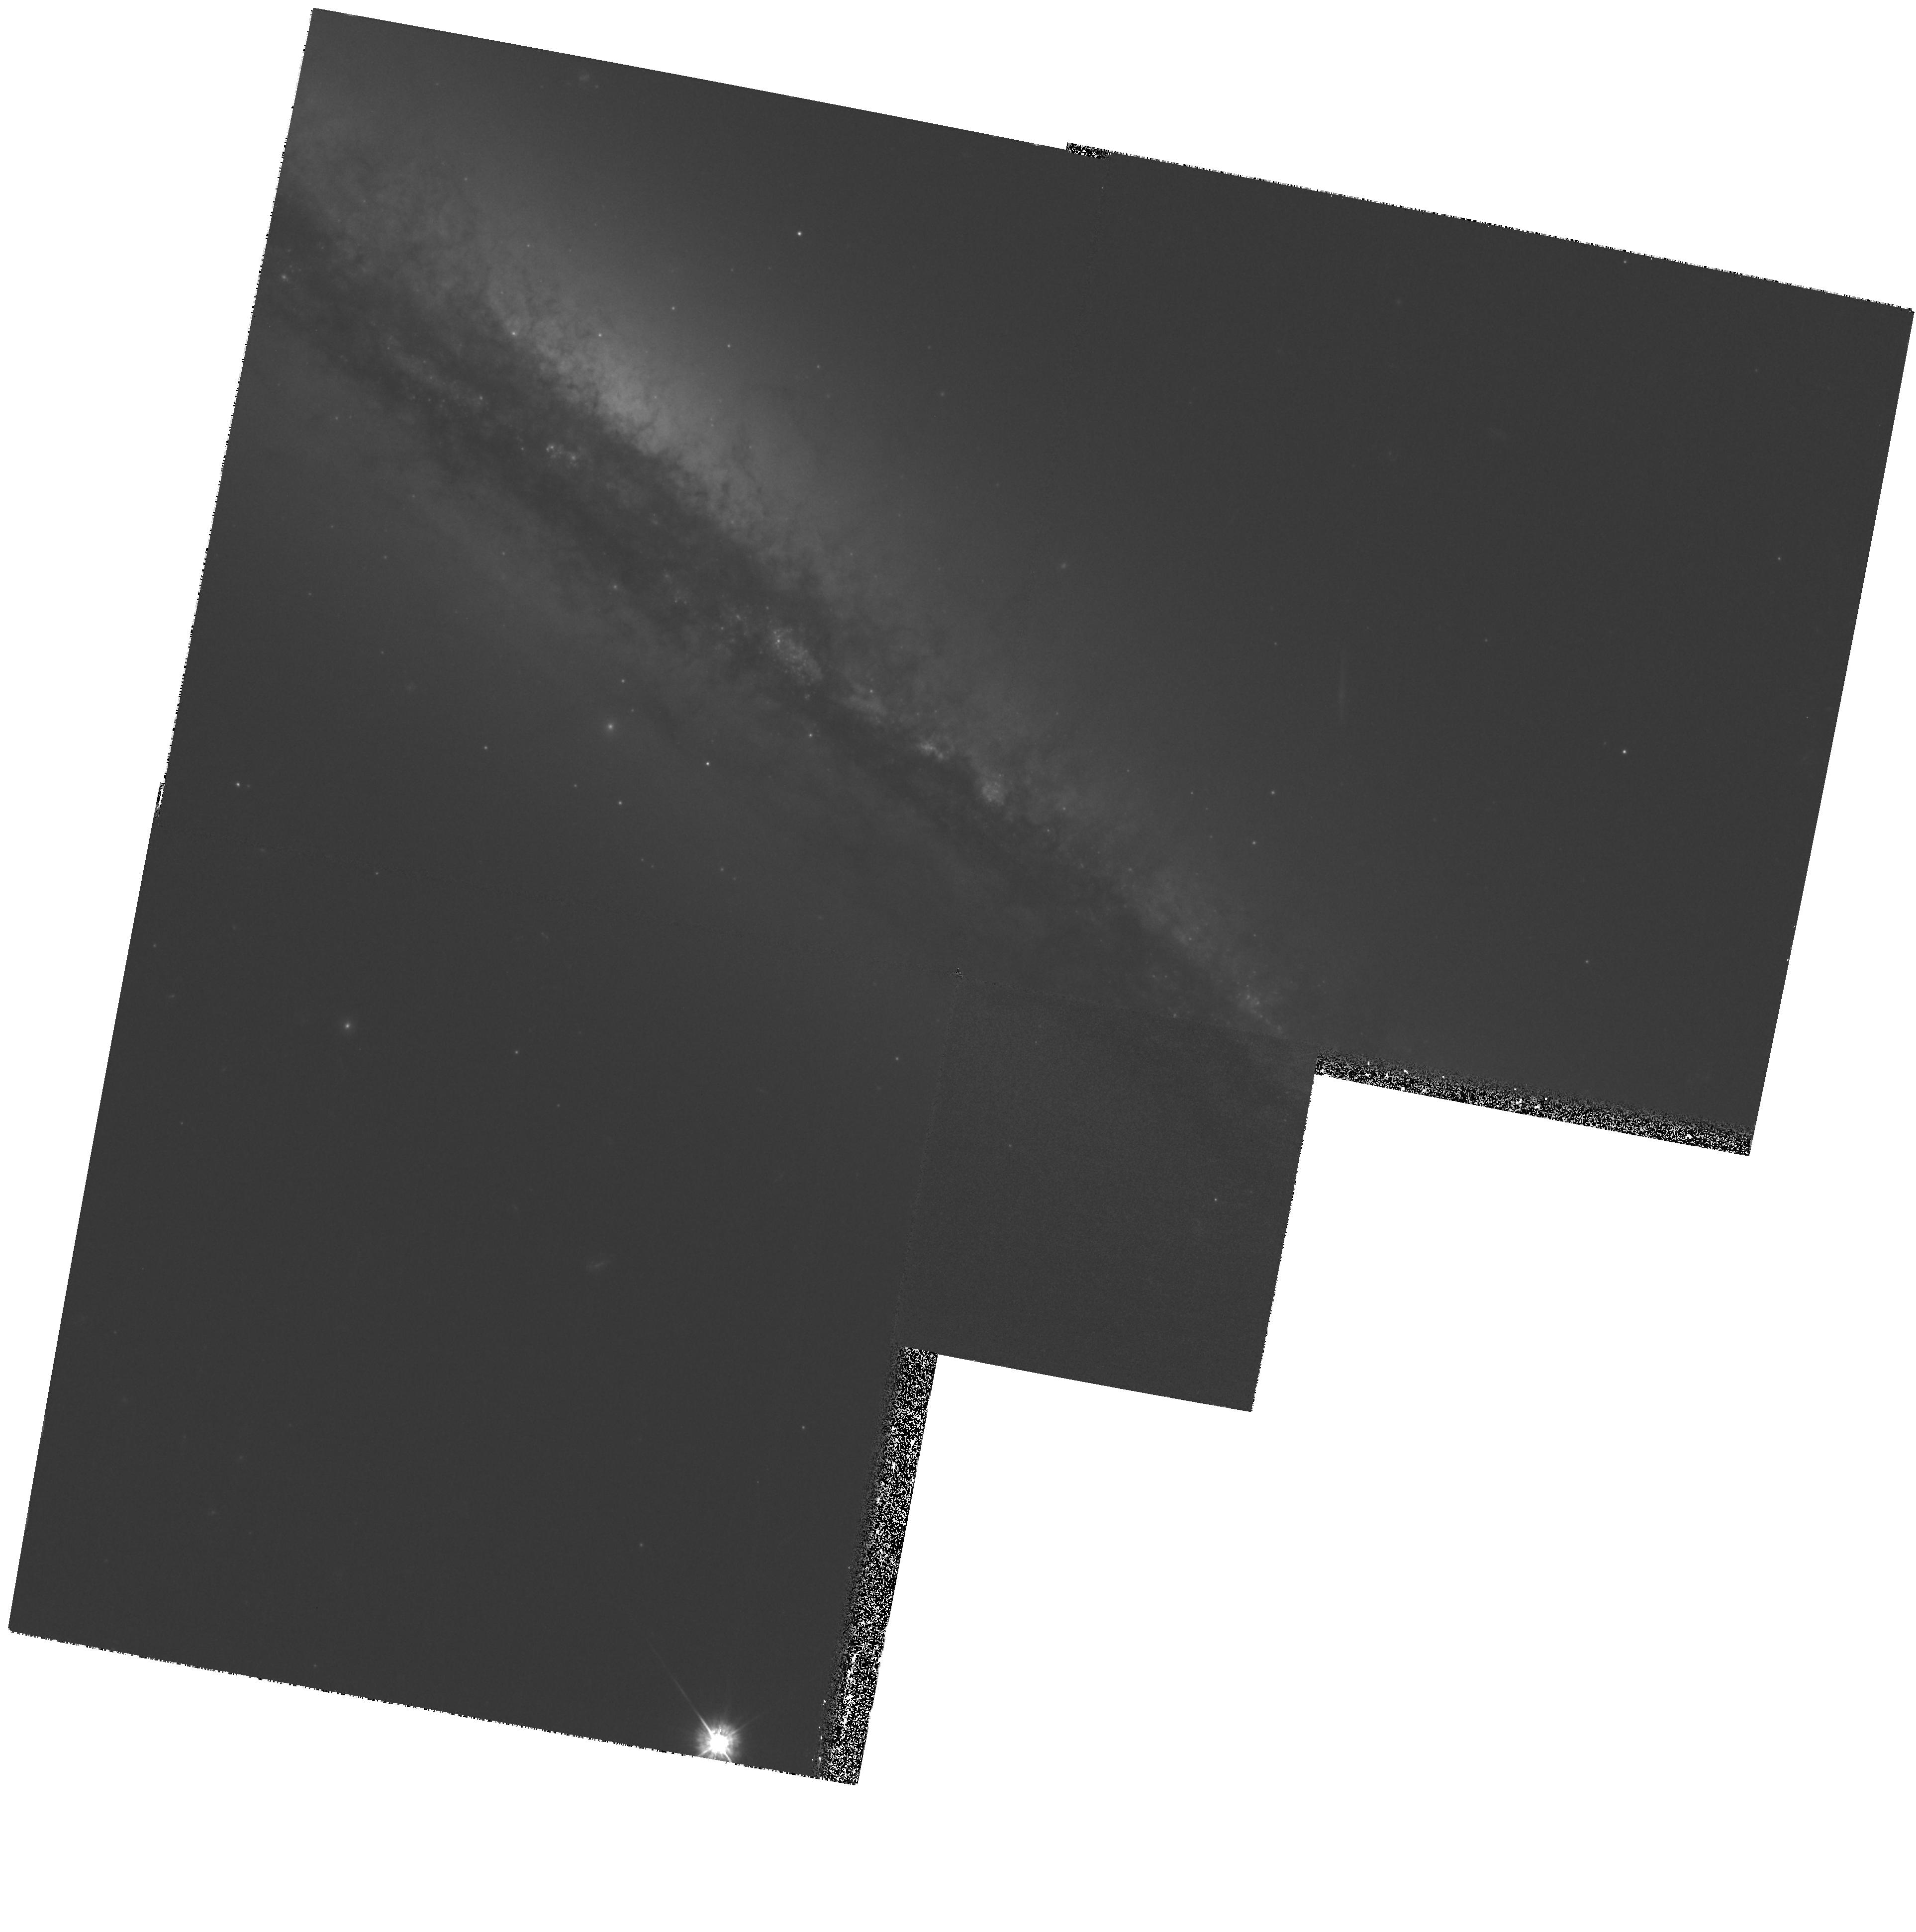
Target: NGC4217
Instrument: WFPC2/PC
Filter: F450W
Exposure: 1.1 h
Observation ID: hst_8242_03_wfpc2_pc_f450w_u5av03

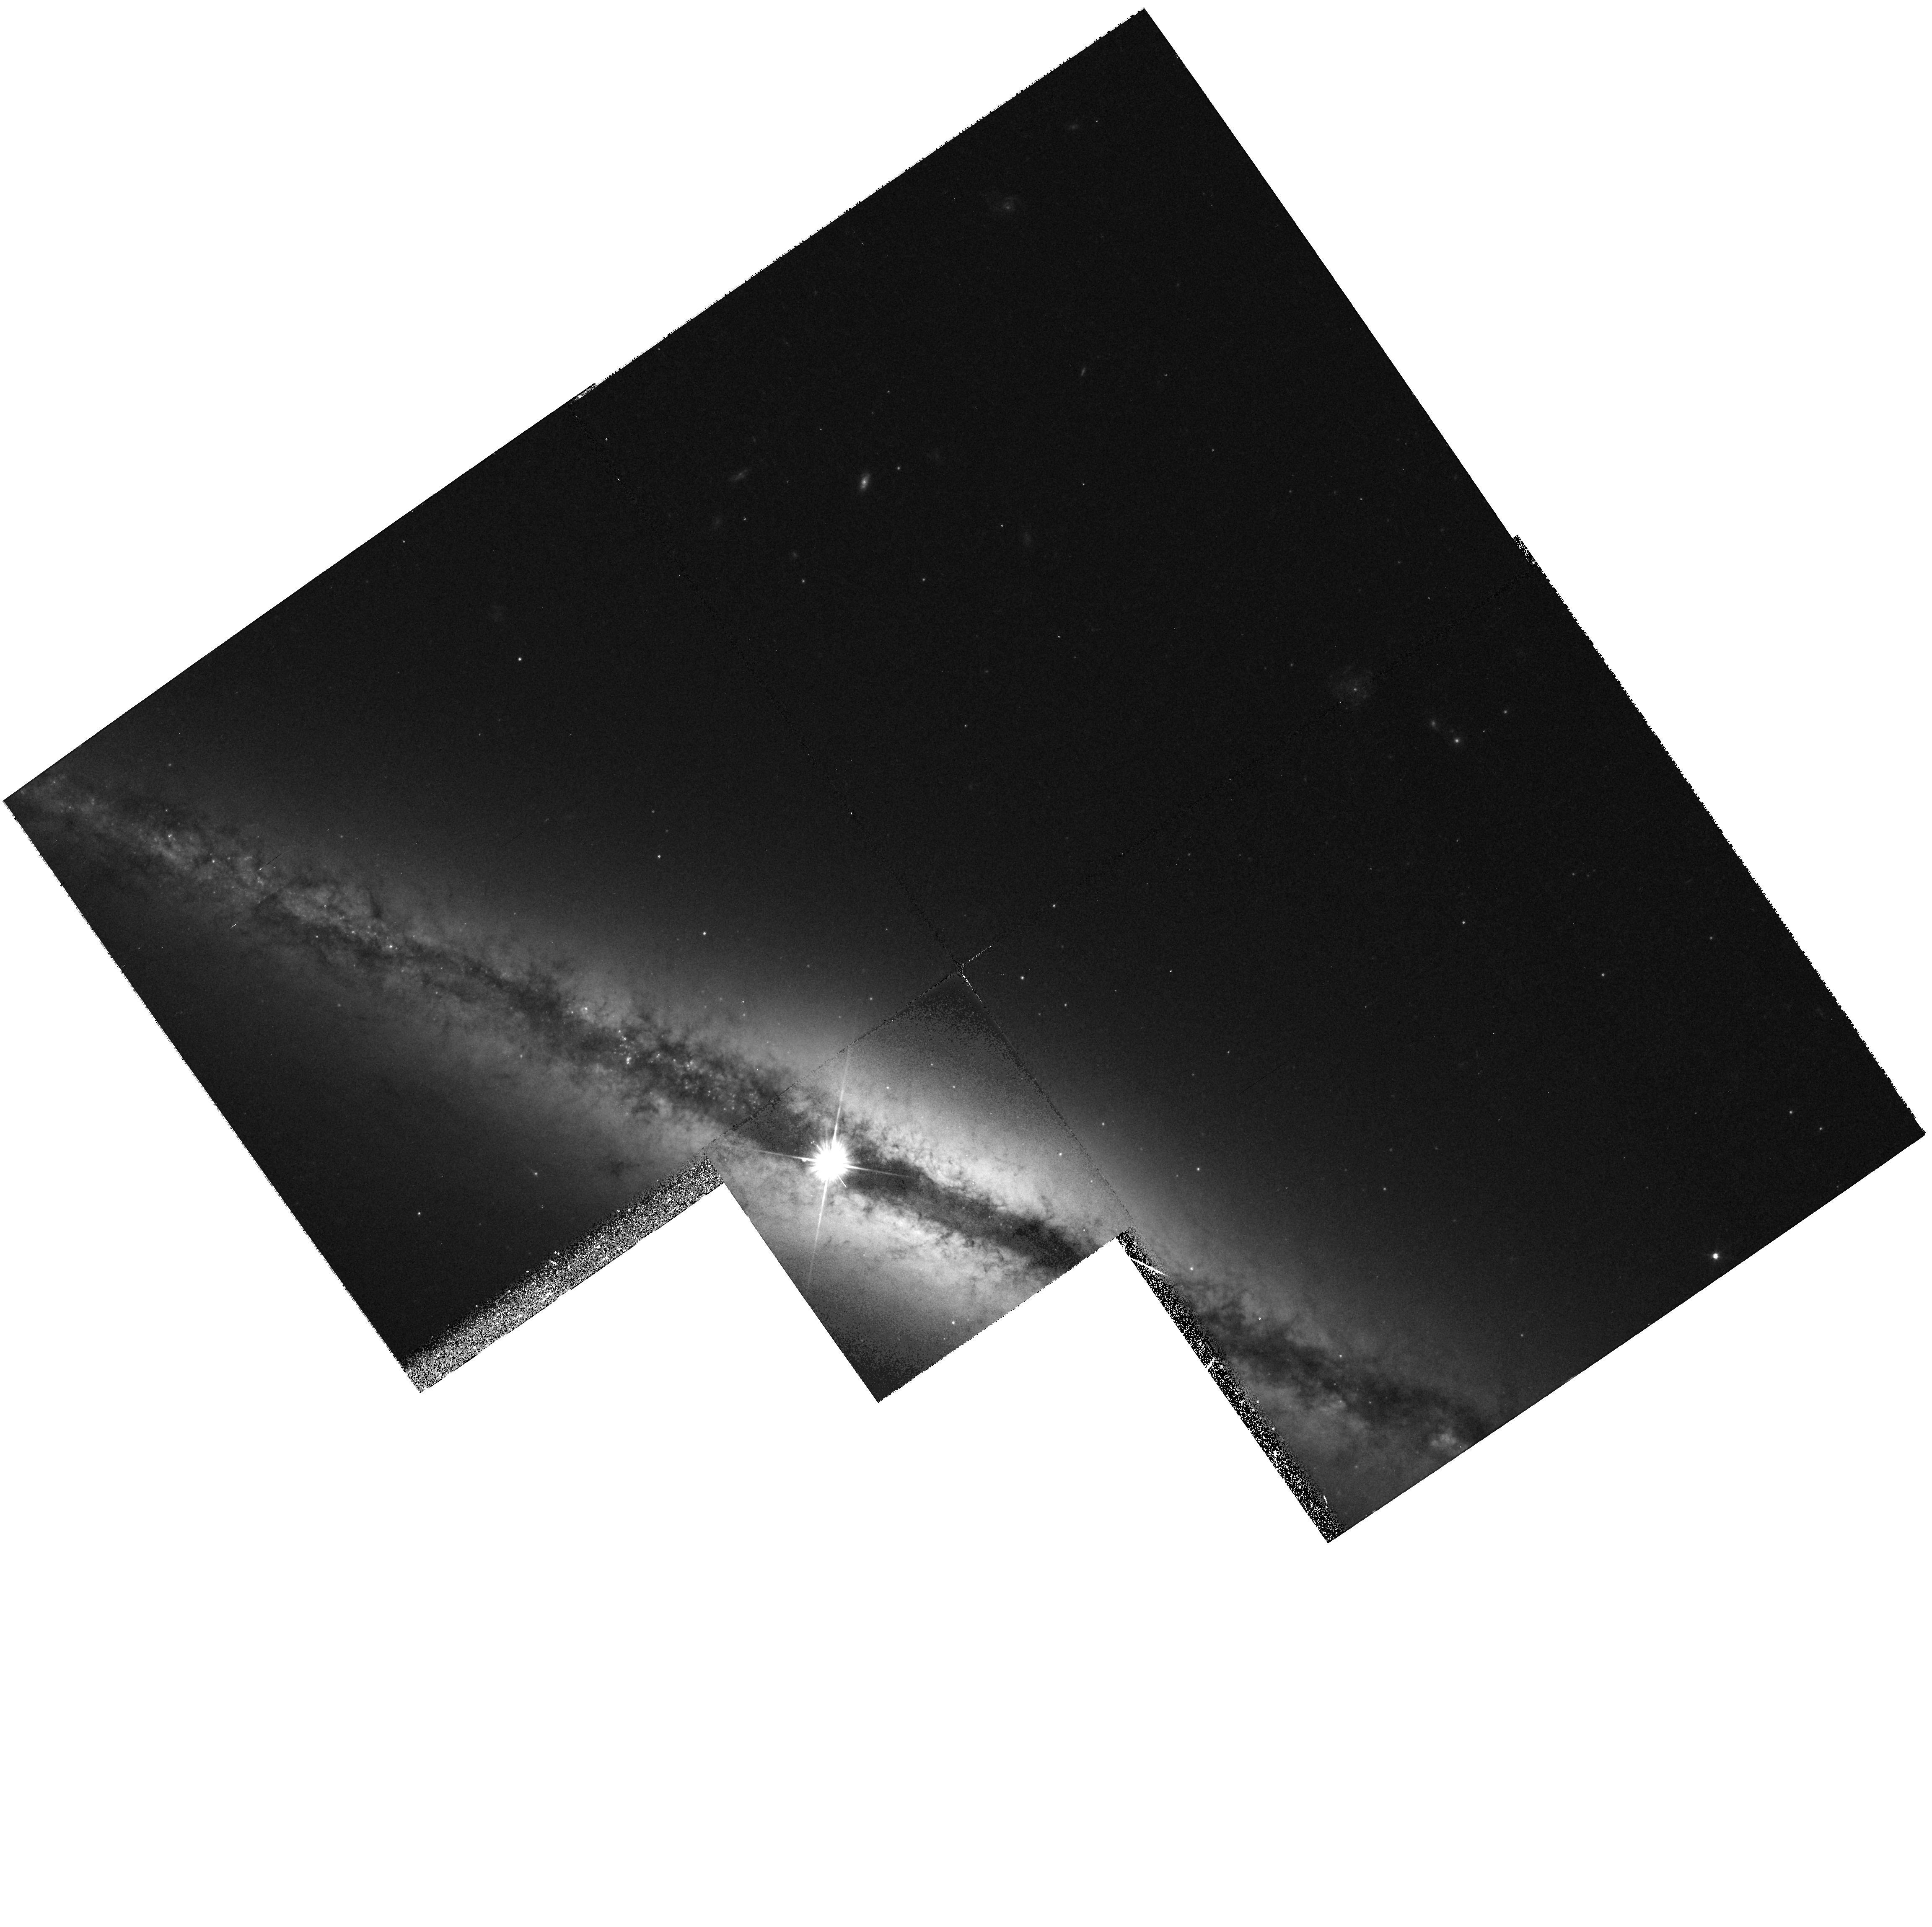
Target: NGC4013
Instrument: WFPC2/PC
Filter: F555W
Exposure: 17 min
Observation ID: hst_8242_04_wfpc2_pc_f555w_u5av04

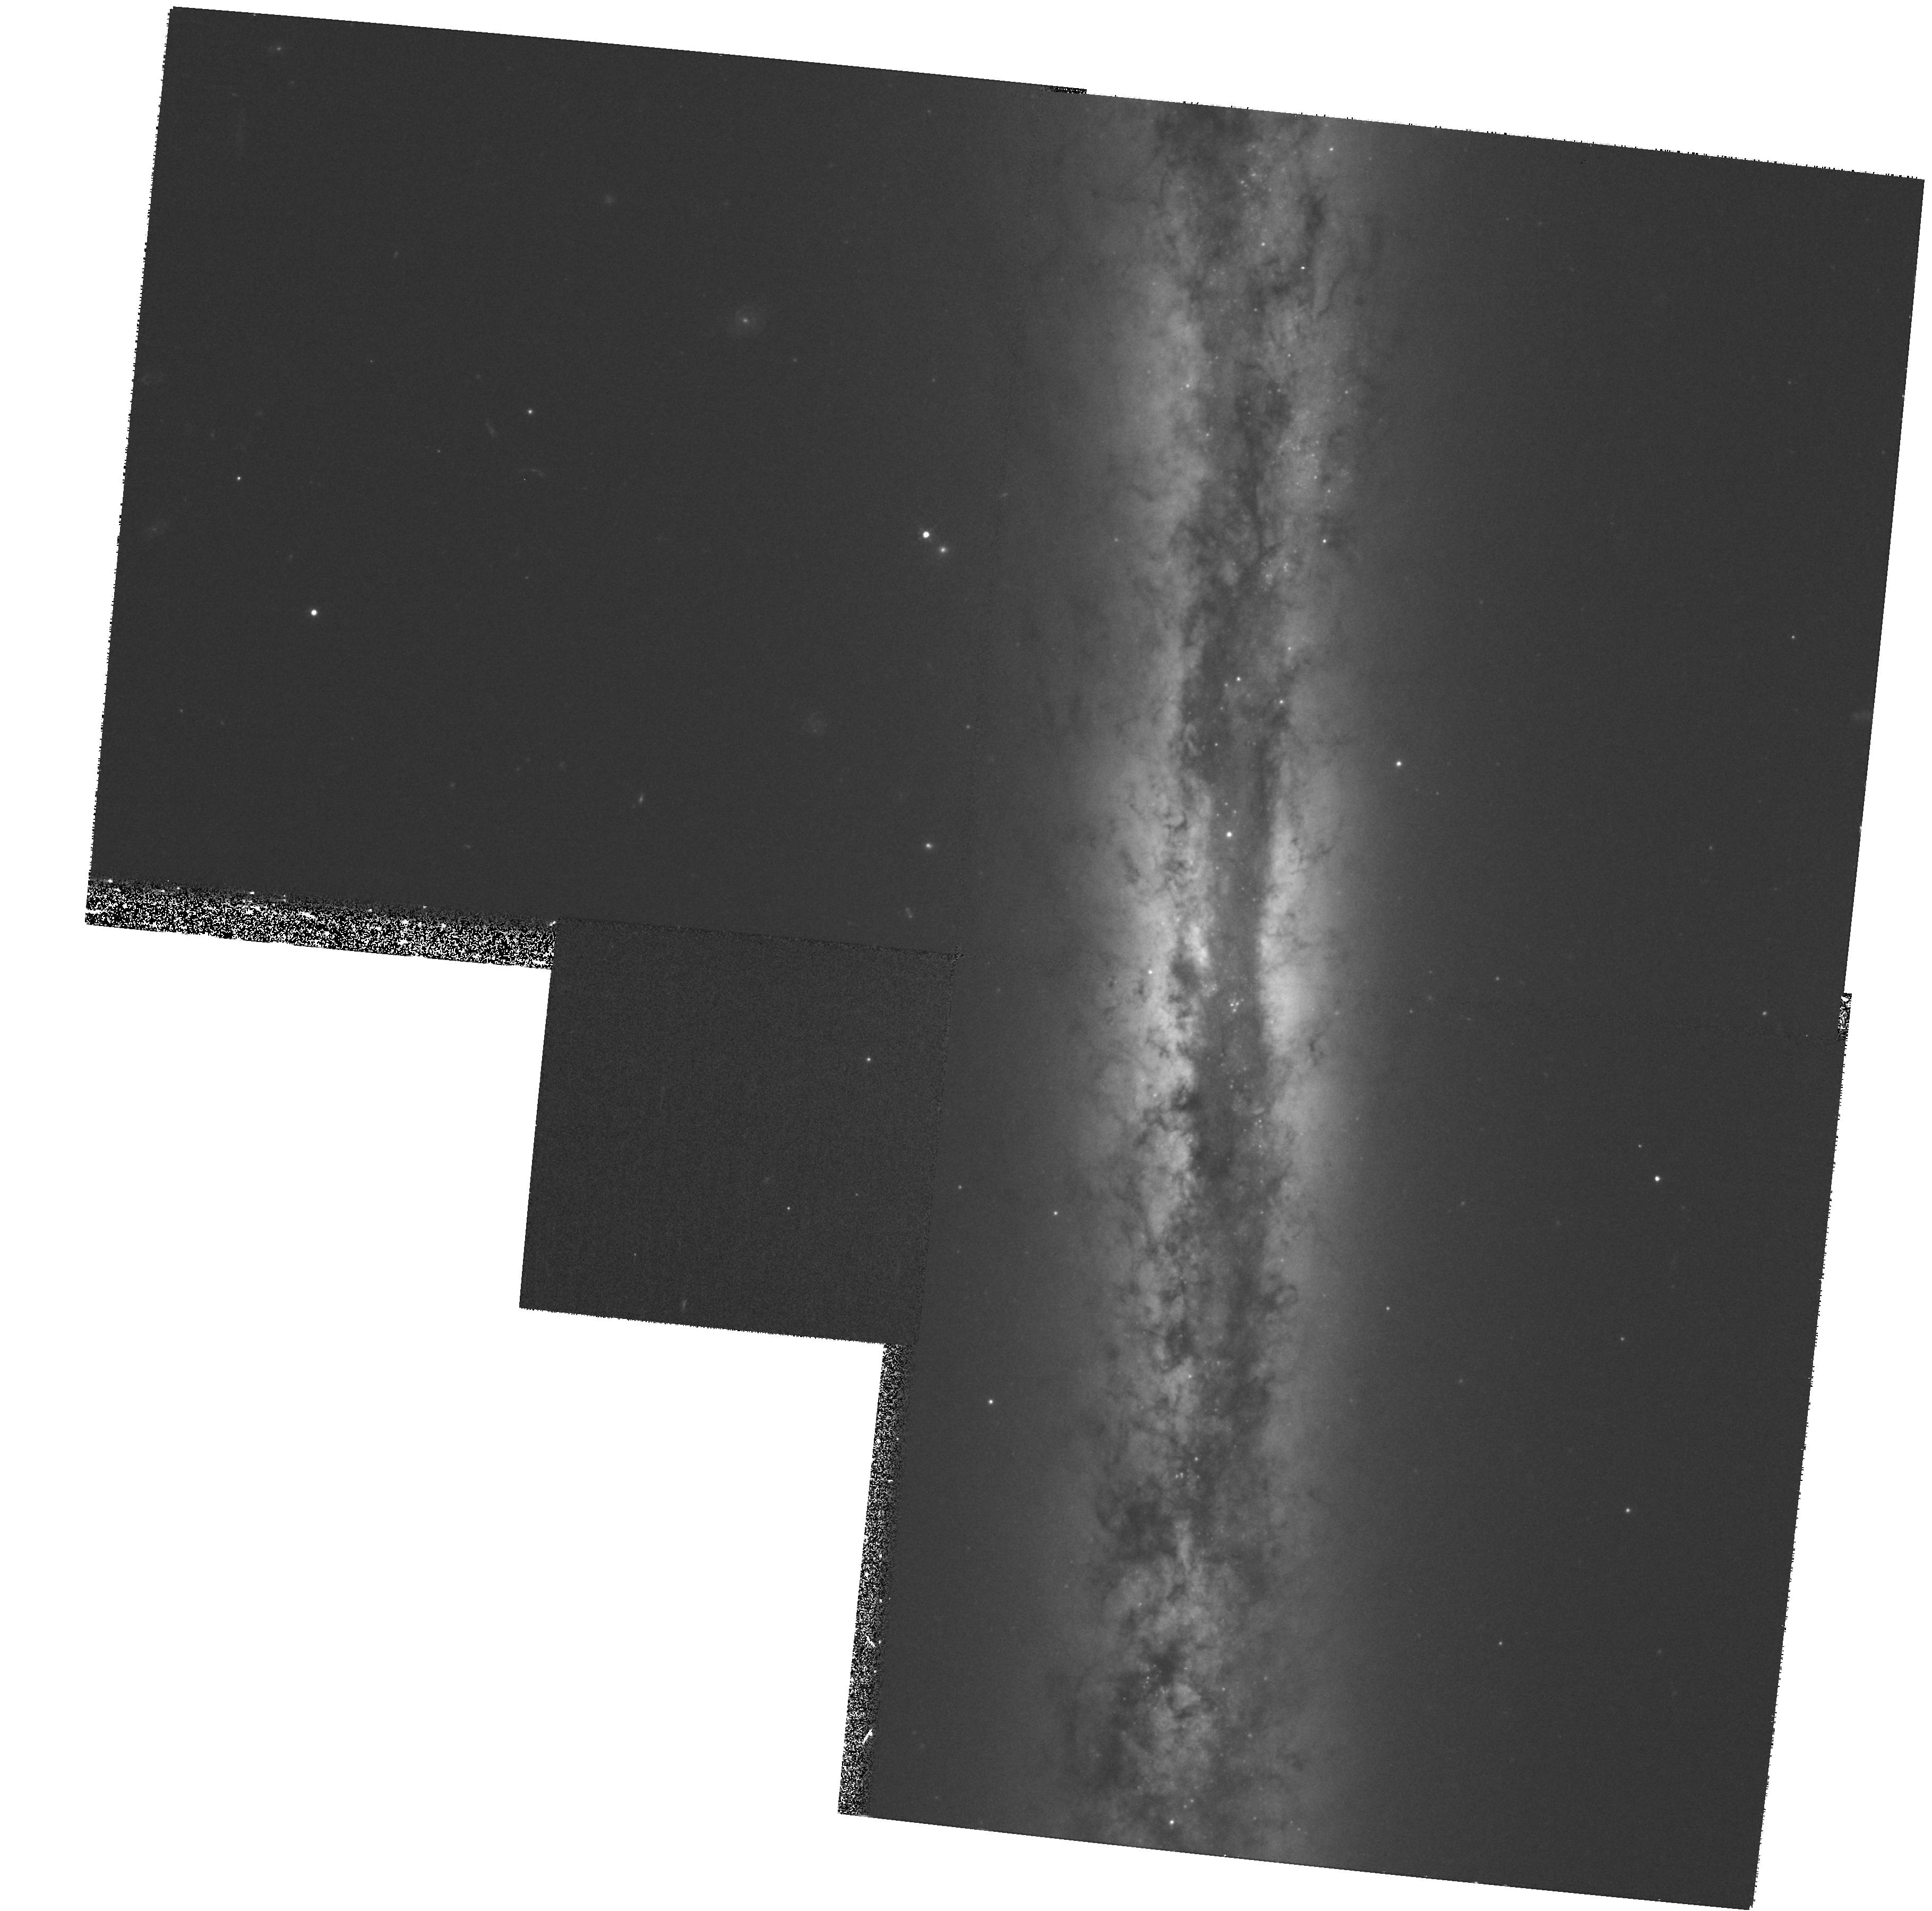
Target: NGC4302
Instrument: WFPC2/PC
Filter: F555W
Exposure: 33 min
Observation ID: hst_8242_02_wfpc2_pc_f555w_u5av02

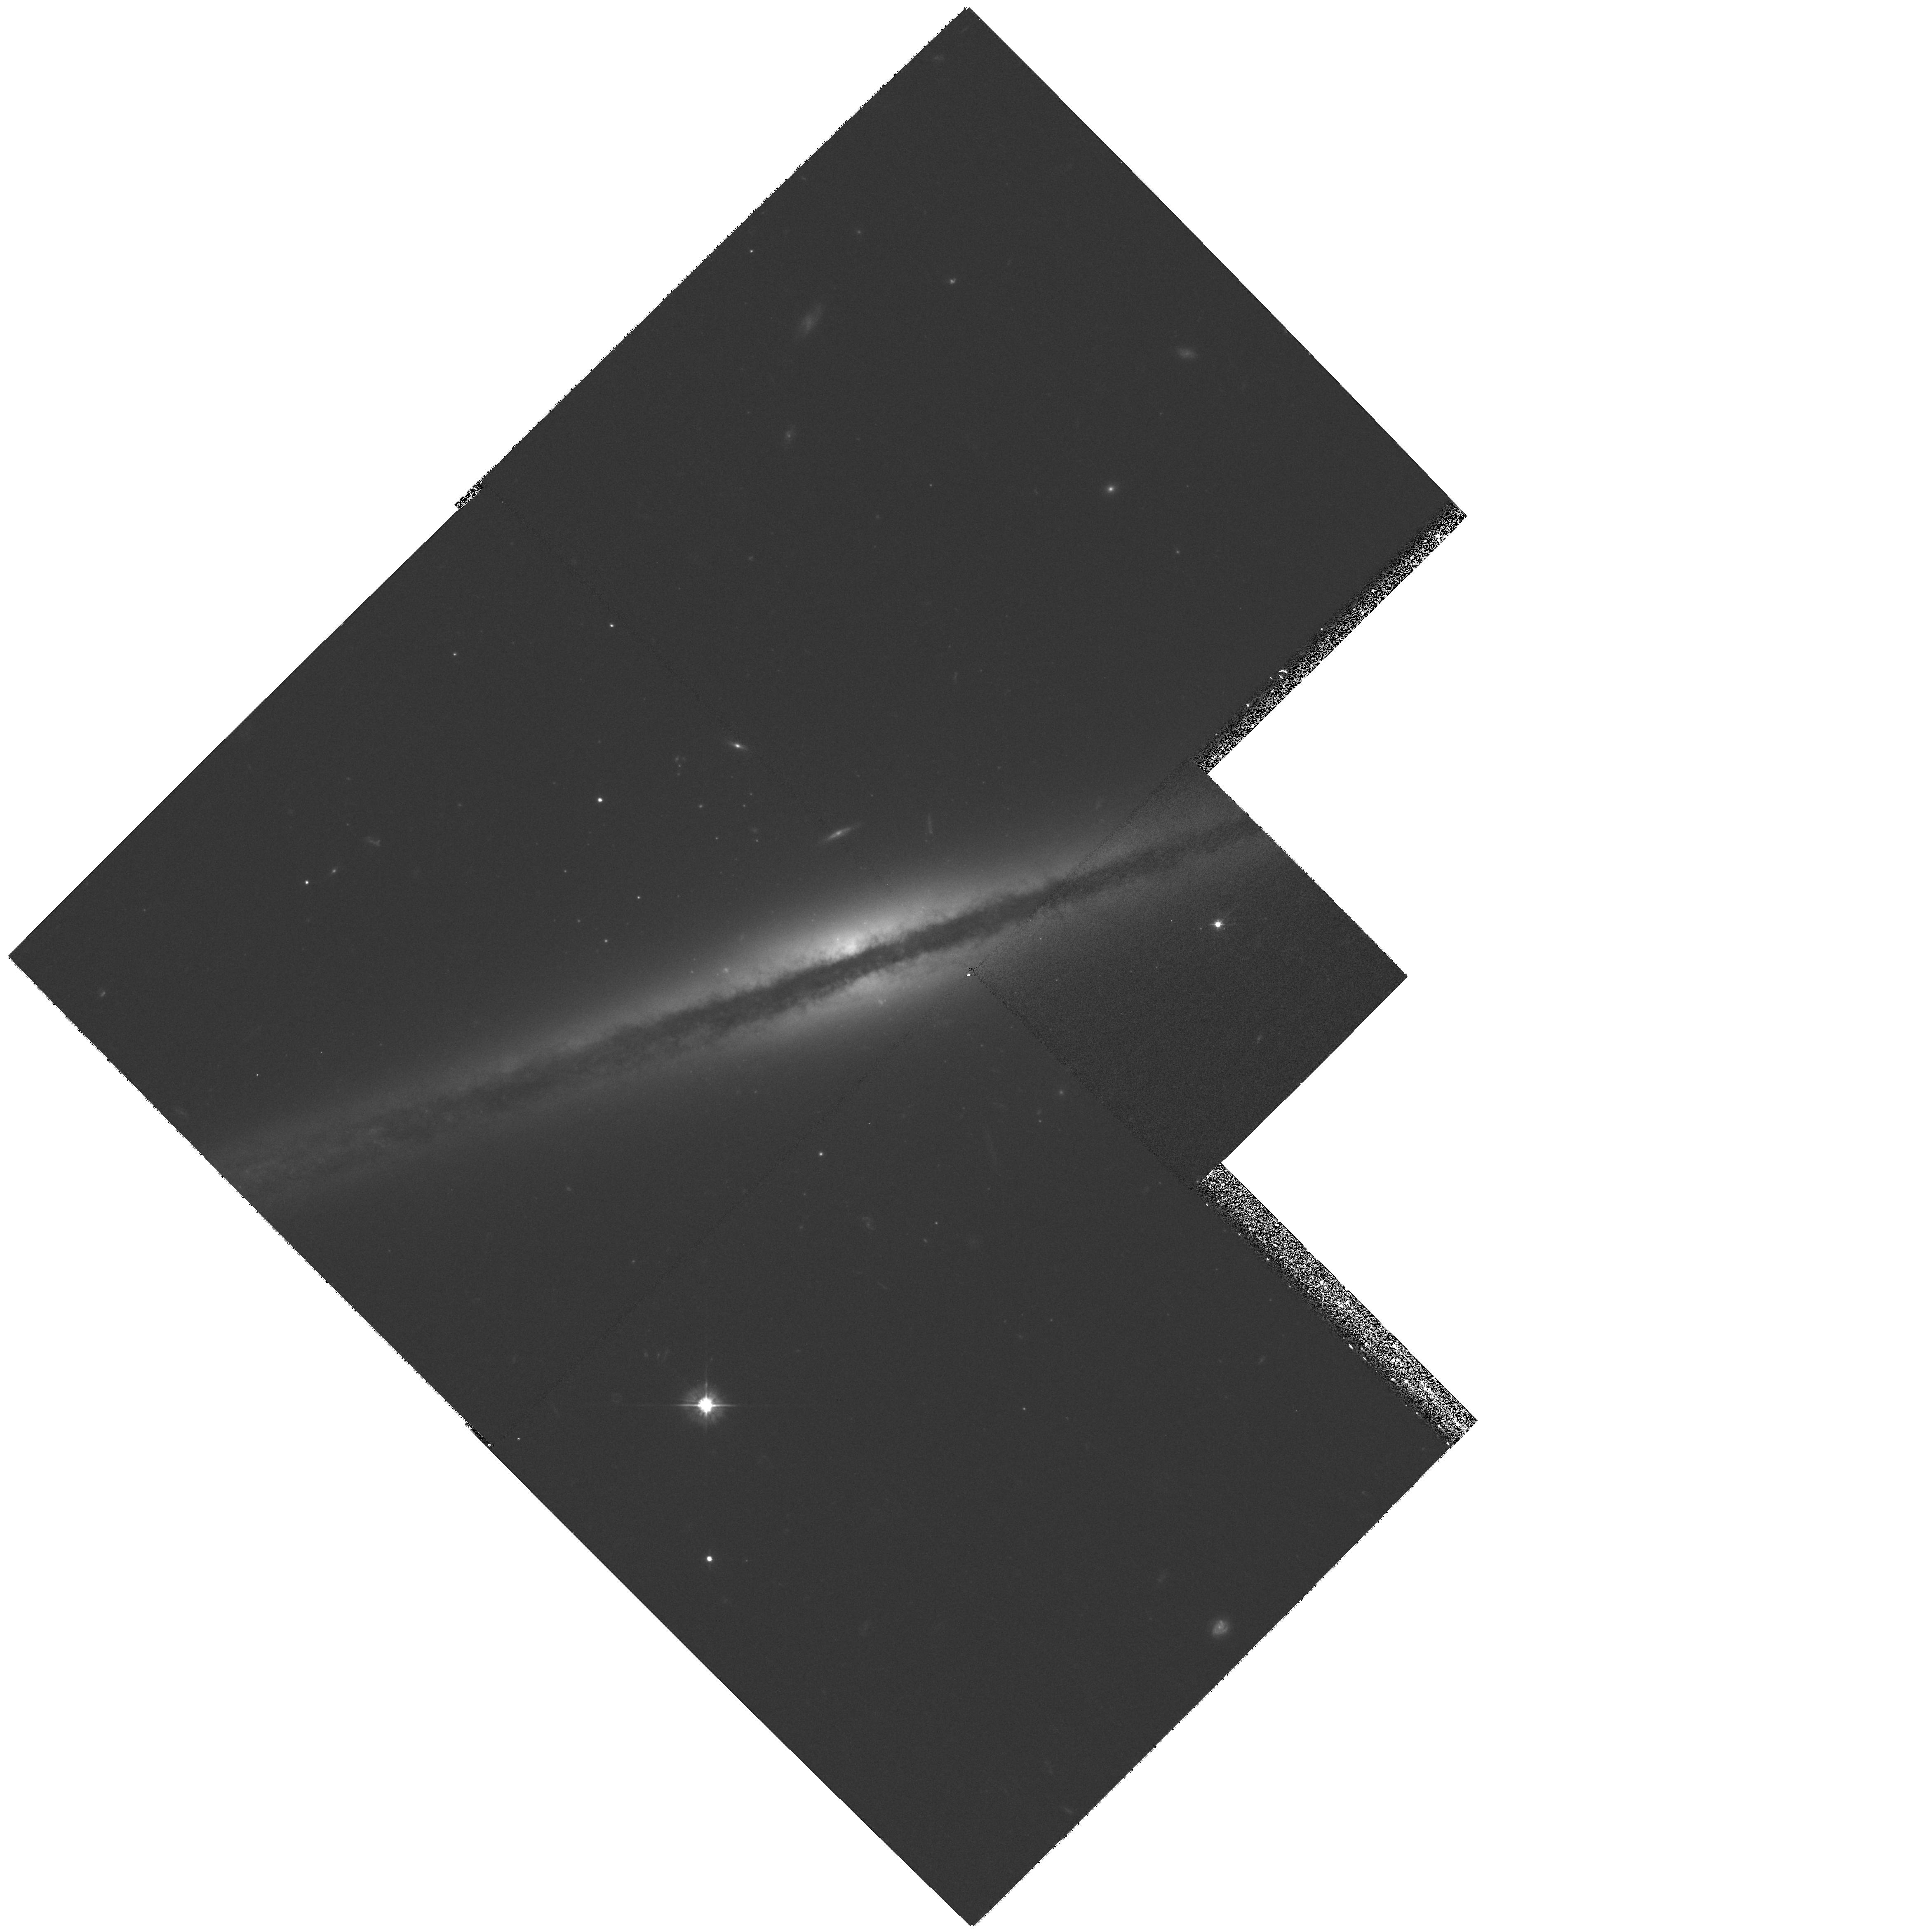
Target: UGC4277
Instrument: WFPC2/PC
Filter: F555W
Exposure: 33 min
Observation ID: hst_8242_11_wfpc2_pc_f555w_u5av11

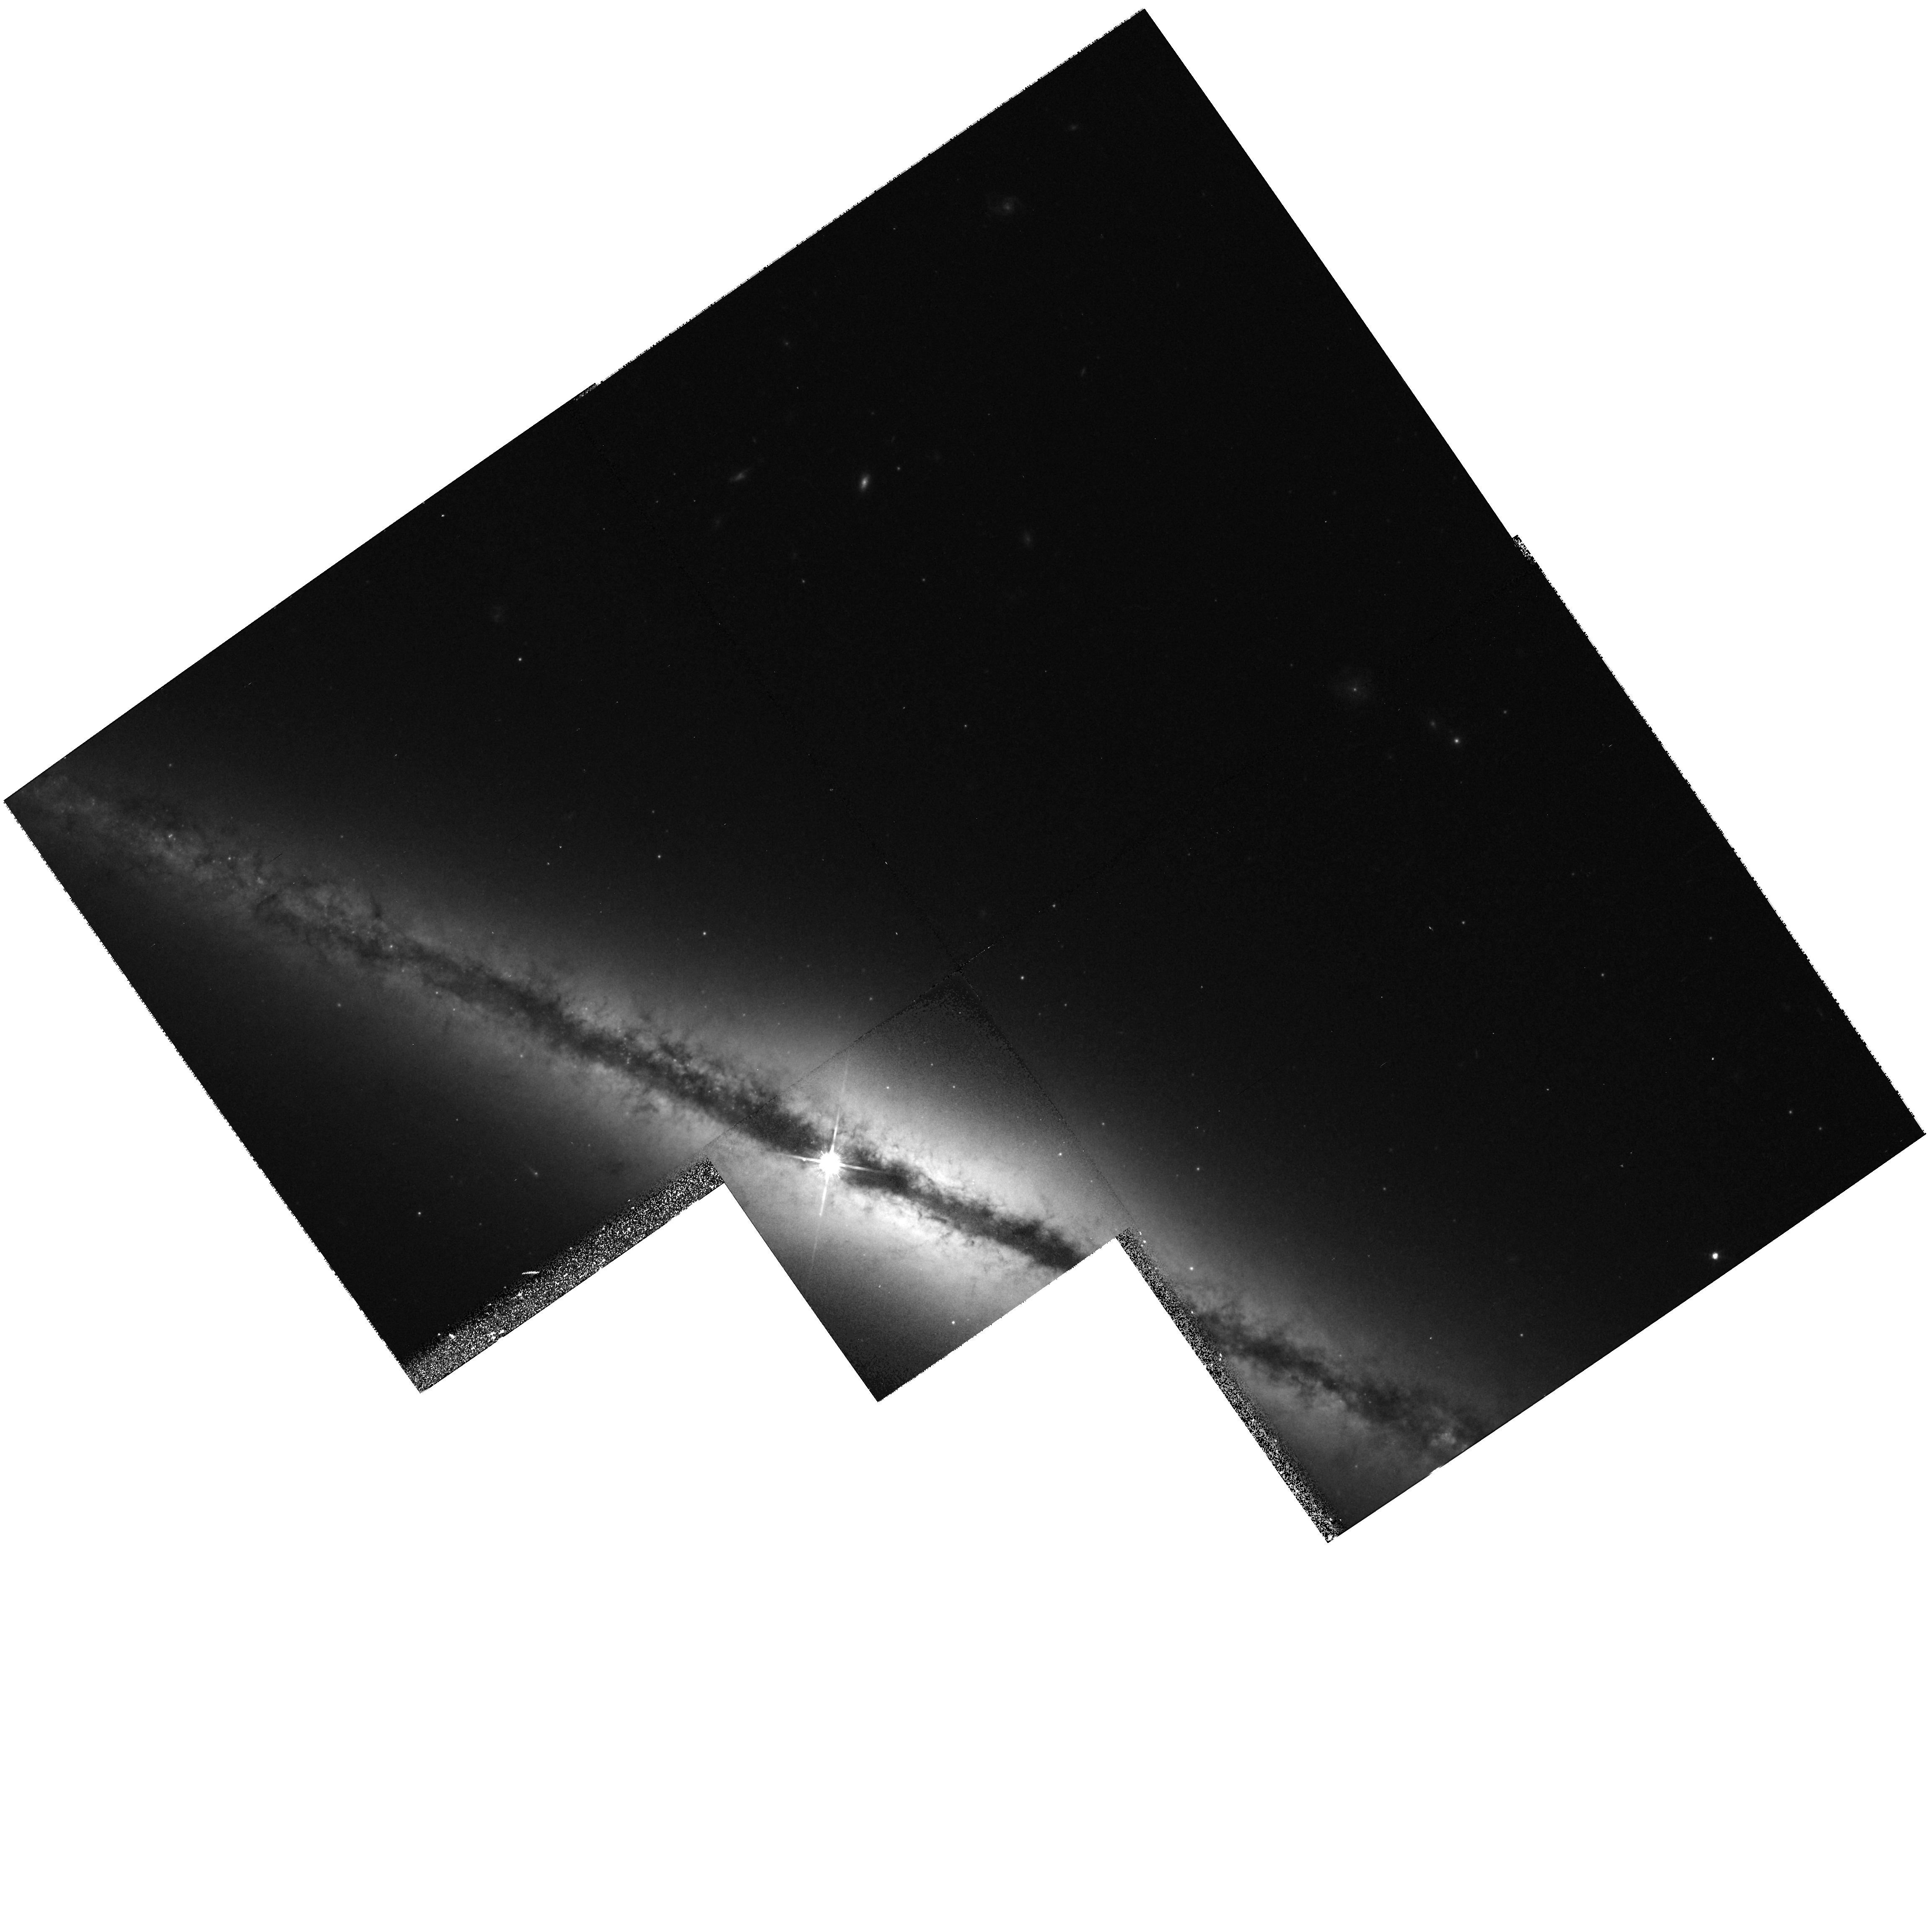
Target: NGC4013
Instrument: WFPC2/PC
Filter: F814W
Exposure: 17 min
Observation ID: hst_8242_04_wfpc2_pc_f814w_u5av04

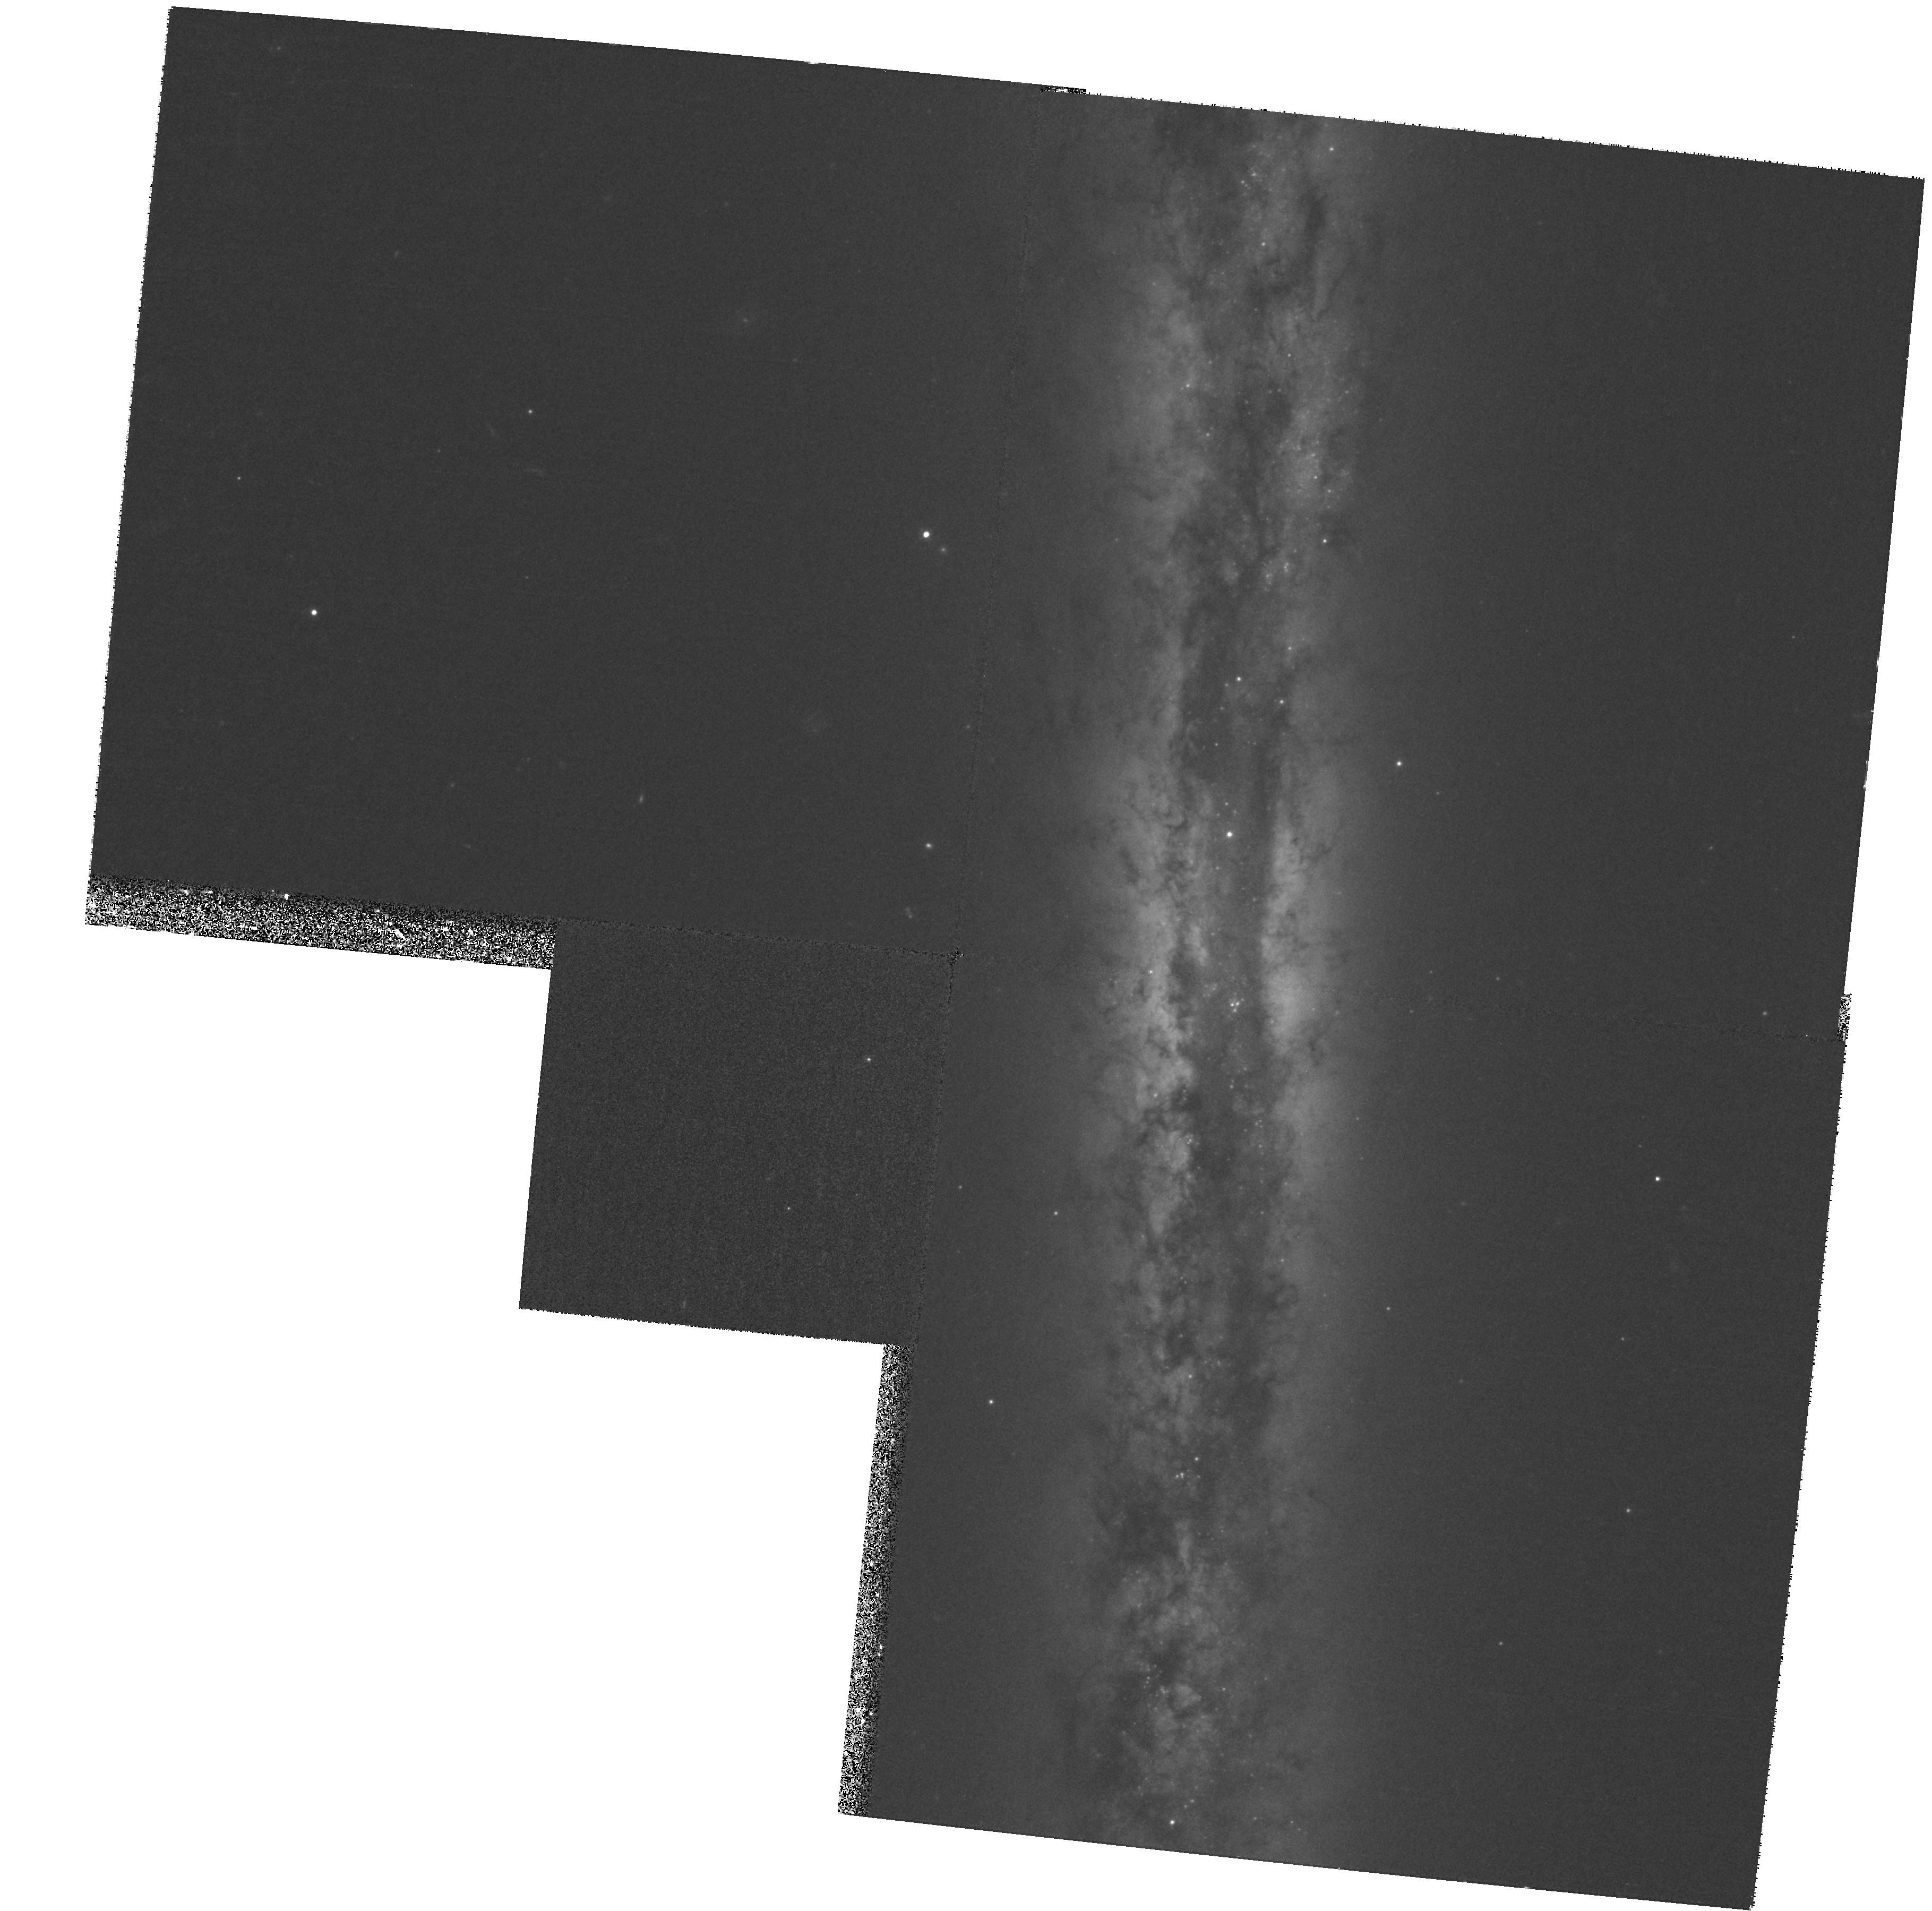
Target: NGC4302
Instrument: WFPC2/PC
Filter: F450W
Exposure: 1.1 h
Observation ID: hst_8242_02_wfpc2_pc_f450w_u5av02

WFPC2 Imaging of Dust Structures and Star Formation in the Disk-Halo Interface of Spiral Galaxies (PI: Savage, Blair D.)

WFPC2 images of five edge-on spirals to study star formation and dusty interstellar clouds in the disk-halo interface of these galaxies. Ground-based and HST images of the nearby (9 Mpc) edge-on spiral NGC 891 show an unexpected web of hundreds of dust structures at heights 0.4 <= z <= 1.7 kpc (Howk & Savage 1997). With masses >10^5-10^6 M(sun), the more prominent extraplanar dust complexes may be sites of star formation at high-z, and there is evidence for H II regions associated with unresolved continuum sources far above the plane of NGC 891. We have established that such high-z dust features and H II regions are not unique to NGC 891. We propose to image five edge-on spiral galaxies (D ~ 17 - 70 Mpc) with the WFPC2. The proposed BVI images will be used to identify sites of on- going star formation in the thick disks of these galaxies, all of which show evidence for high-z dust complexes, and with ground-based H Alpha images will be used to study the stellar content o f any such regions. The resolution and point-source sensitivity of the WFPC2 are crucial for studying these star-forming regions. We will also use these images to study interstellar matter in the thick disks of these galaxies with unprecedented detail and derive the fundamental properties of high-z dusty clouds-- including sizes, extinctions, column densities, masses, and gravitational potential energies.